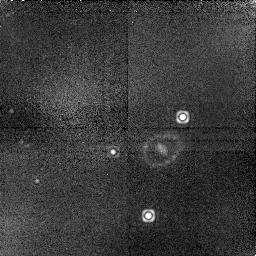
Target: LMC-SN1987A. Instrument: NICMOS/NIC1. Filter: F164N. Exposure: 45 min. Observation ID: n6mi20040

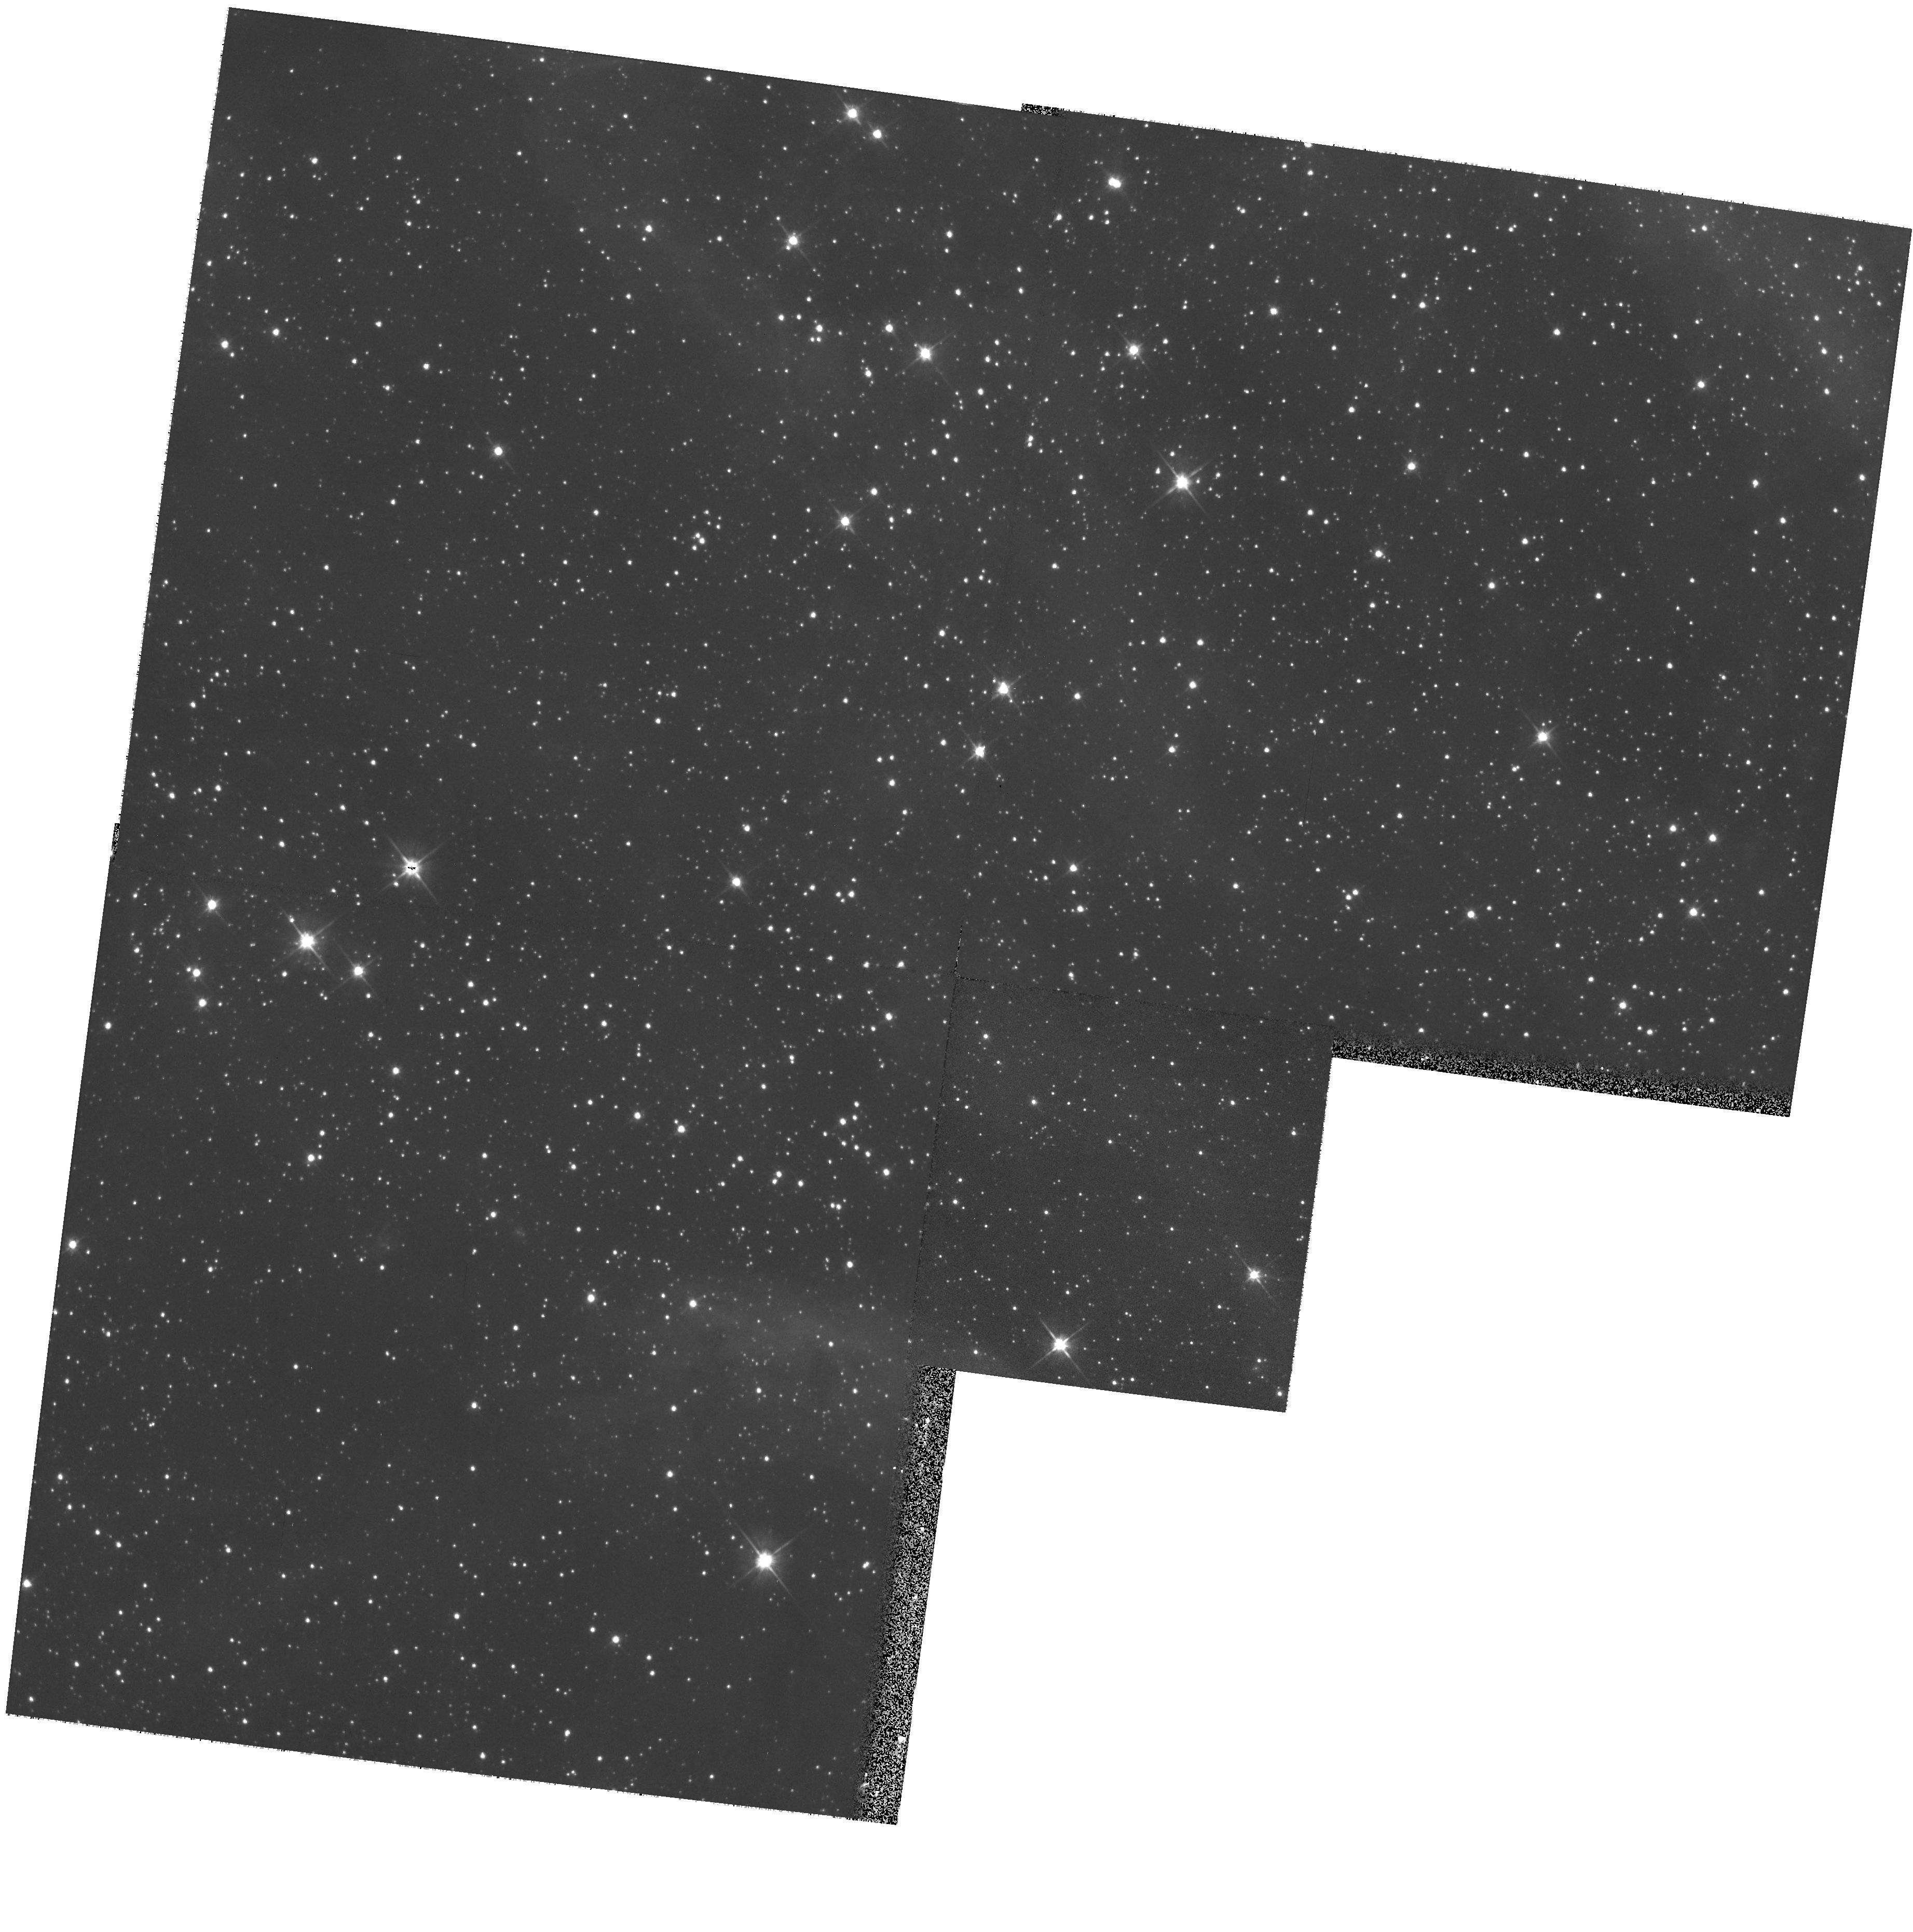
Target: LMC-SN1987A-PAR. Instrument: WFPC2/PC. Filter: F606W. Exposure: 5 min. Observation ID: hst_9428_62_wfpc2_pc_f606w_u6mi62

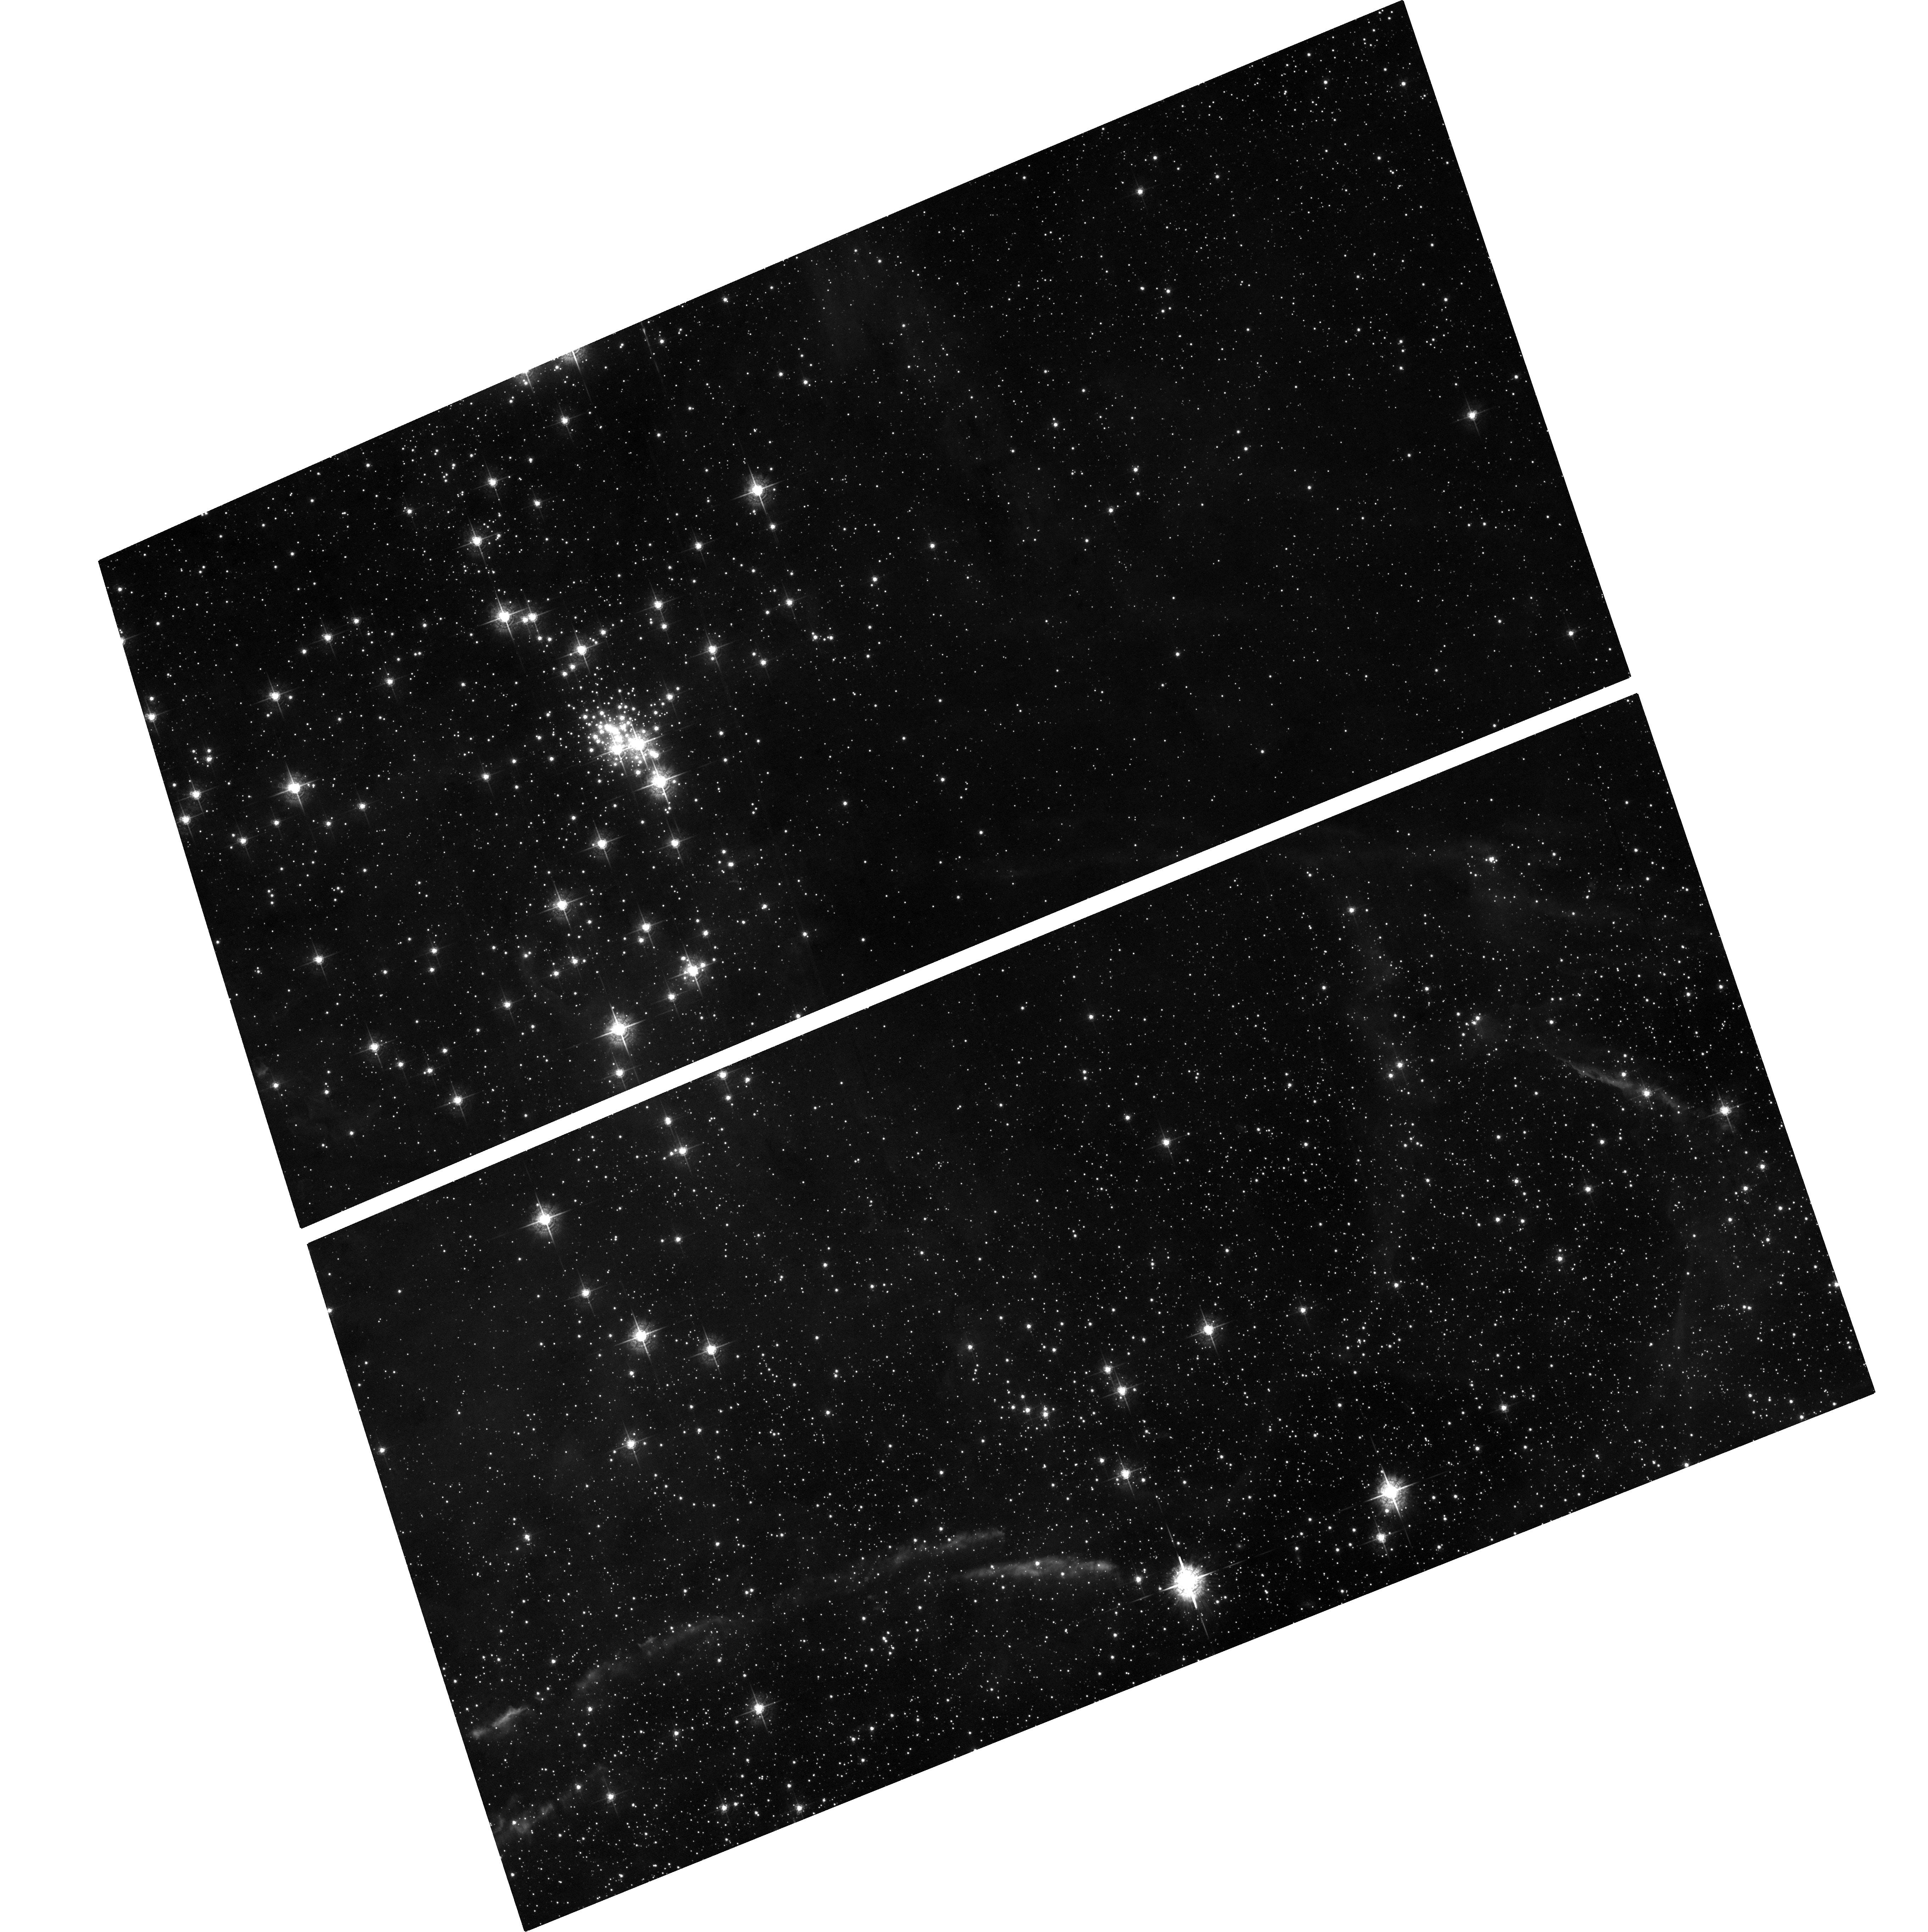
Target: field at RA 83.867°, Dec -69.270°. Instrument: ACS/WFC. Filter: F550M. Exposure: 48 min. Observation ID: hst_9428_10_acs_wfc_f550m_j6mi10

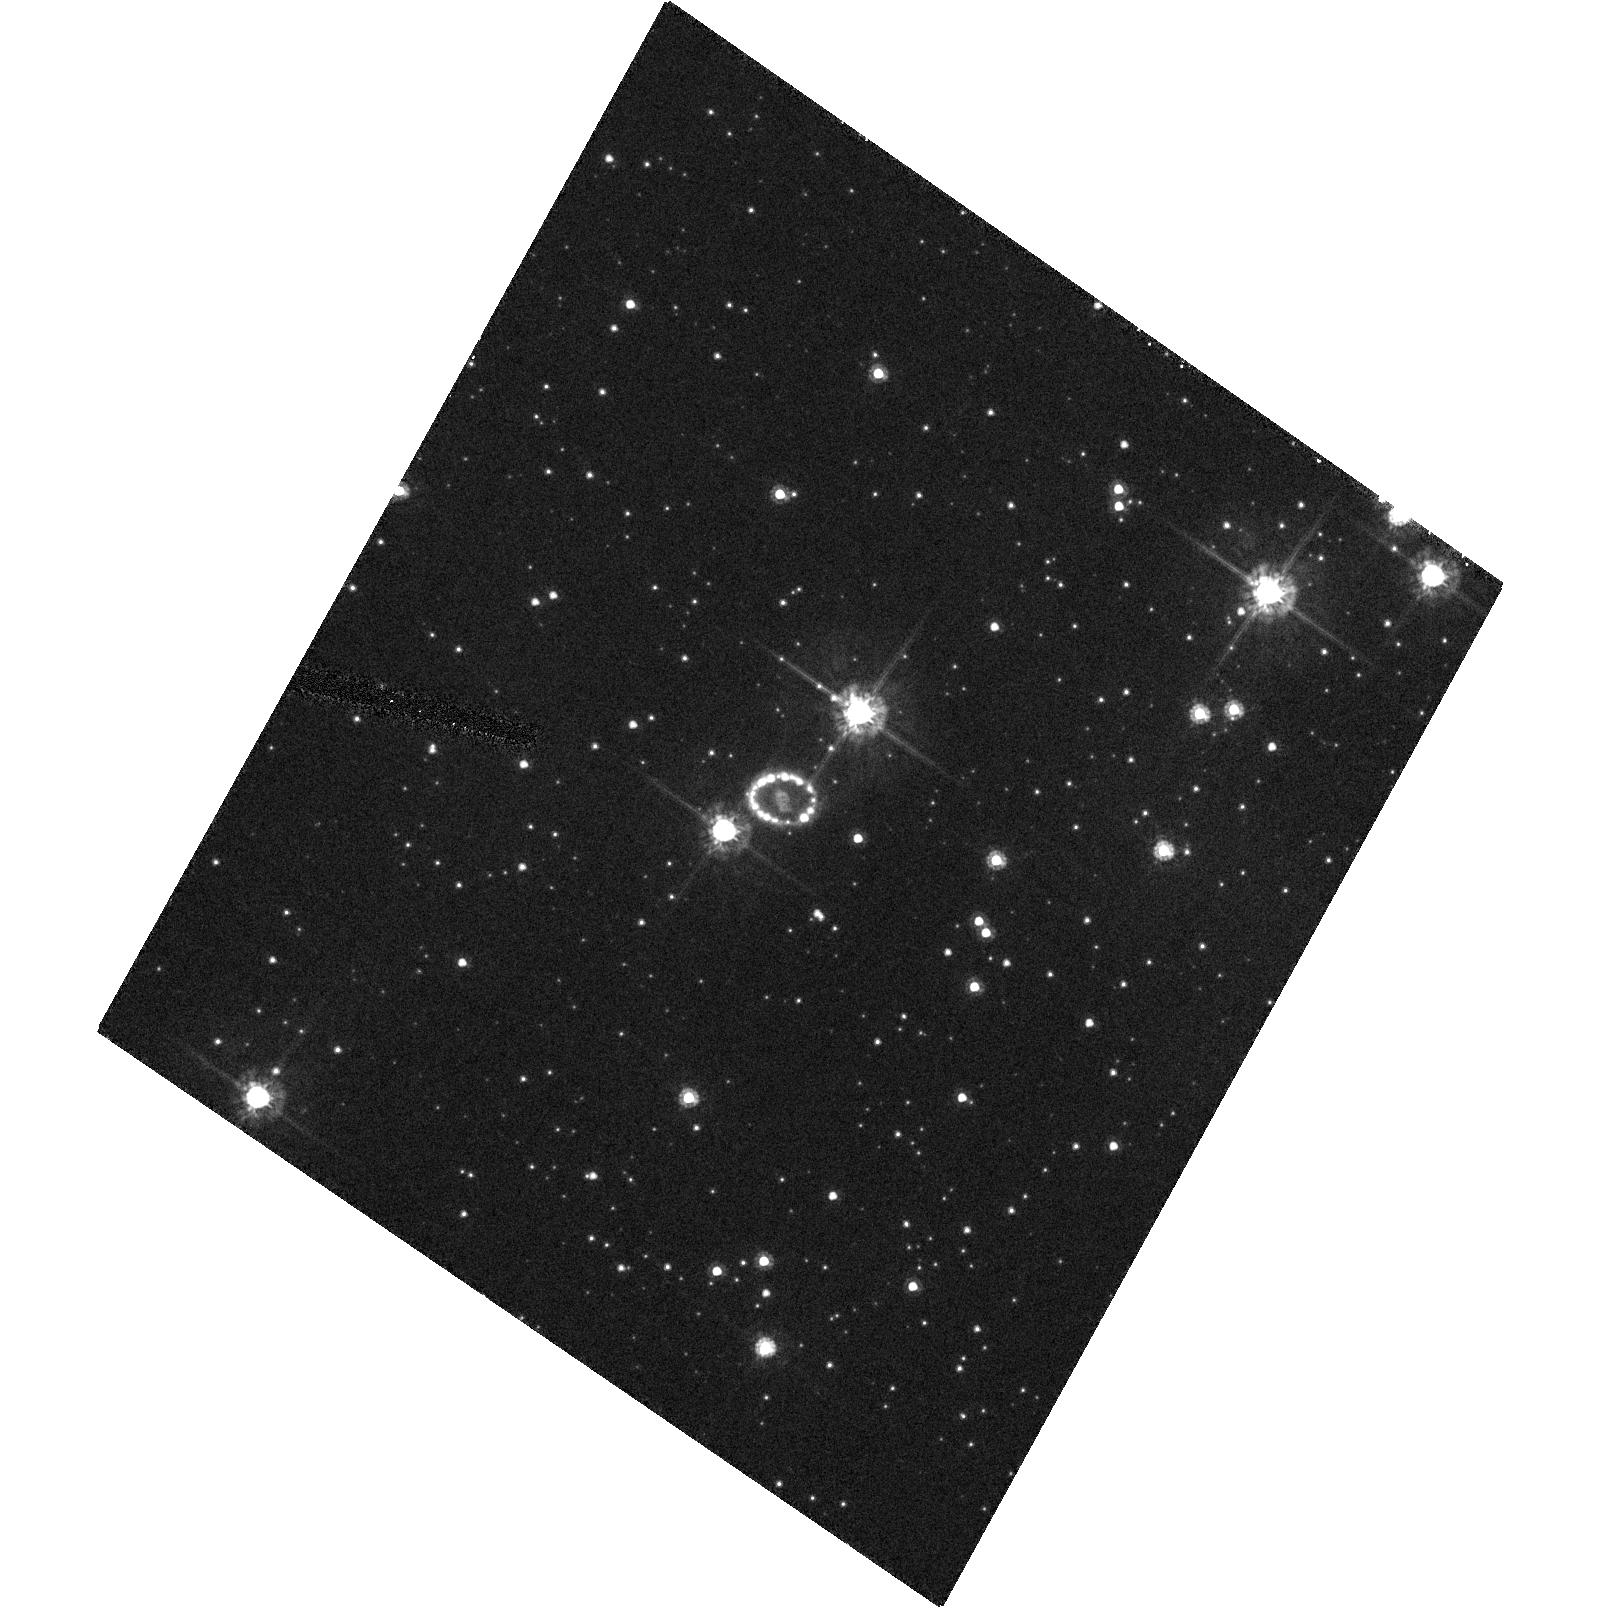
Target: LMC-SN1987A. Instrument: ACS/HRC. Filter: F555W. Exposure: 8 min. Observation ID: hst_9428_15_acs_hrc_f555w_j6mi15

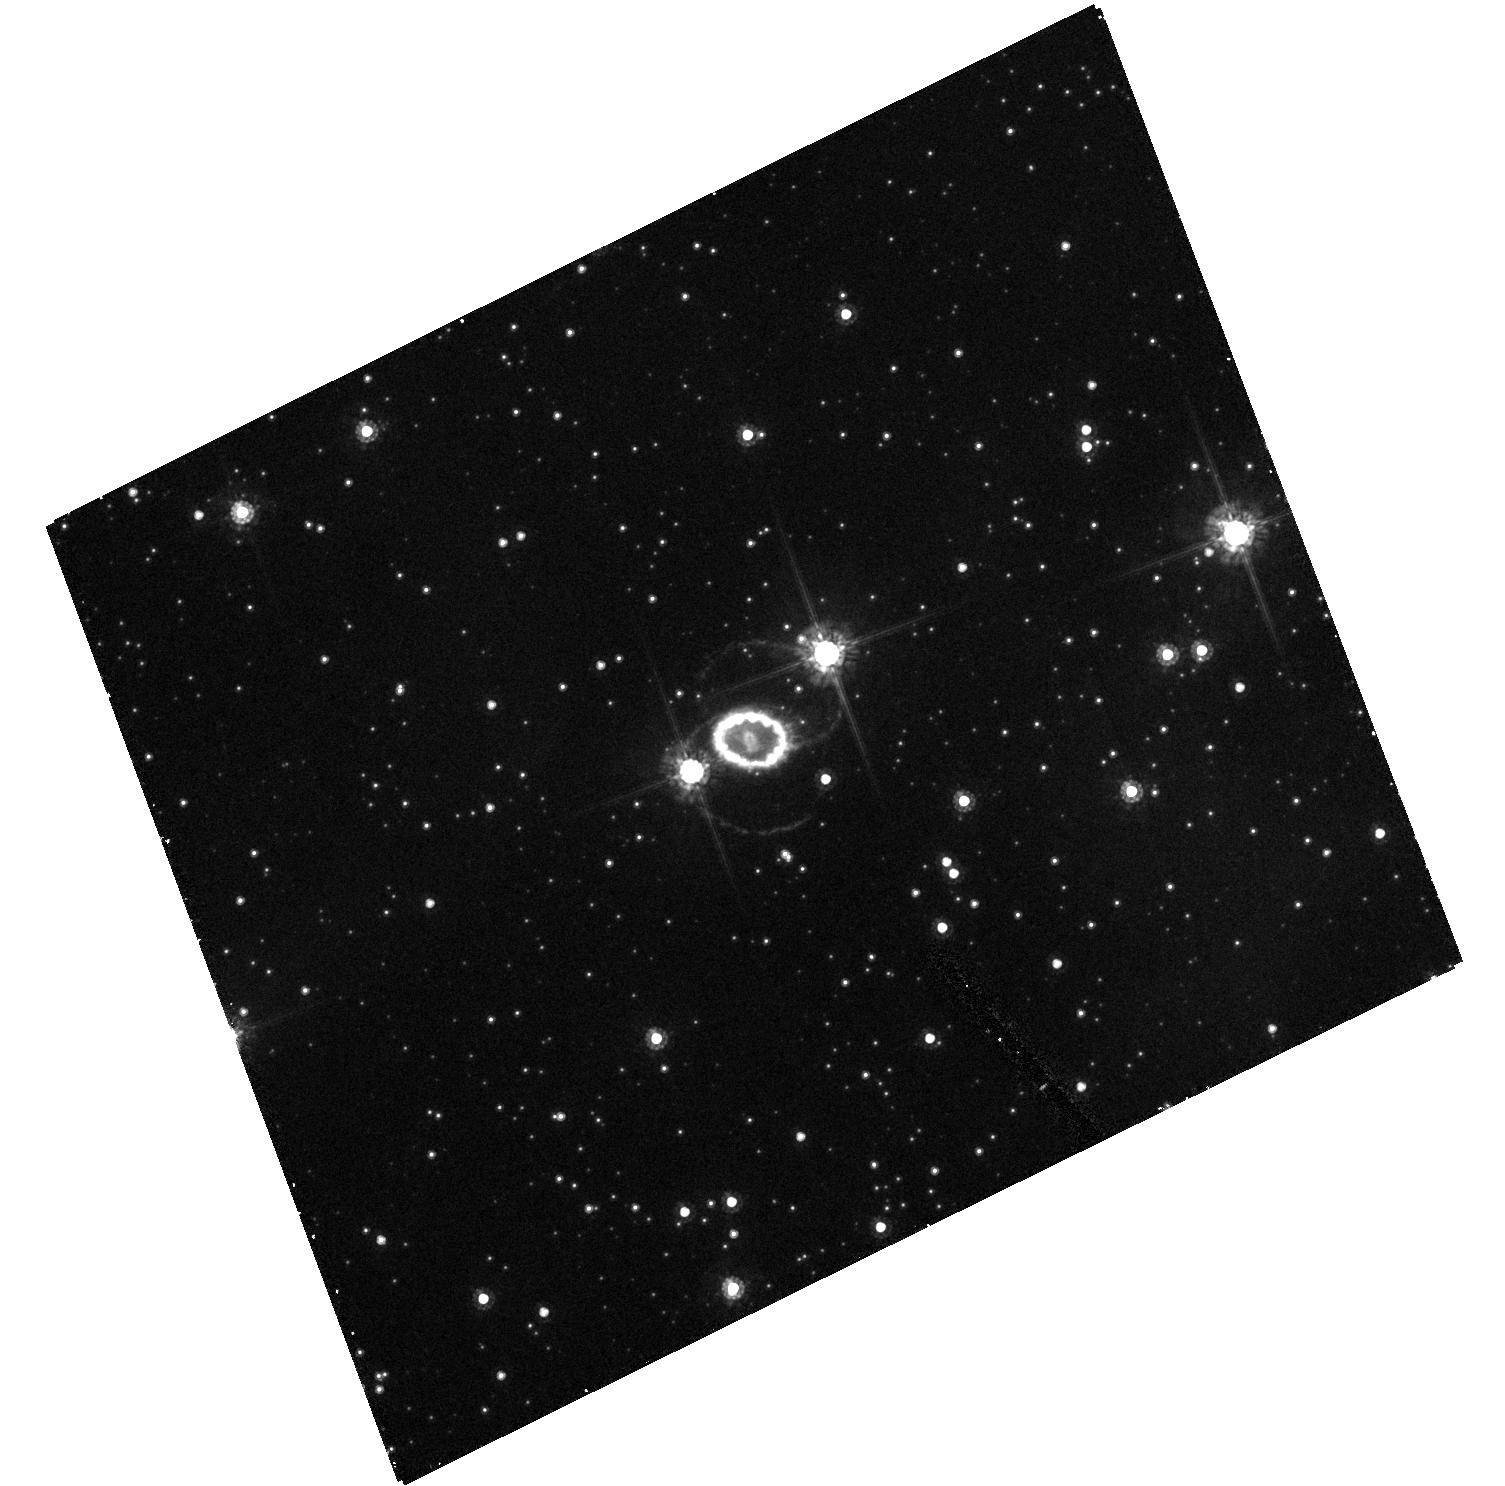
Target: LMC-SN1987A. Instrument: ACS/HRC. Filter: F625W. Exposure: 13 min. Observation ID: hst_9428_10_acs_hrc_f625w_j6mi10

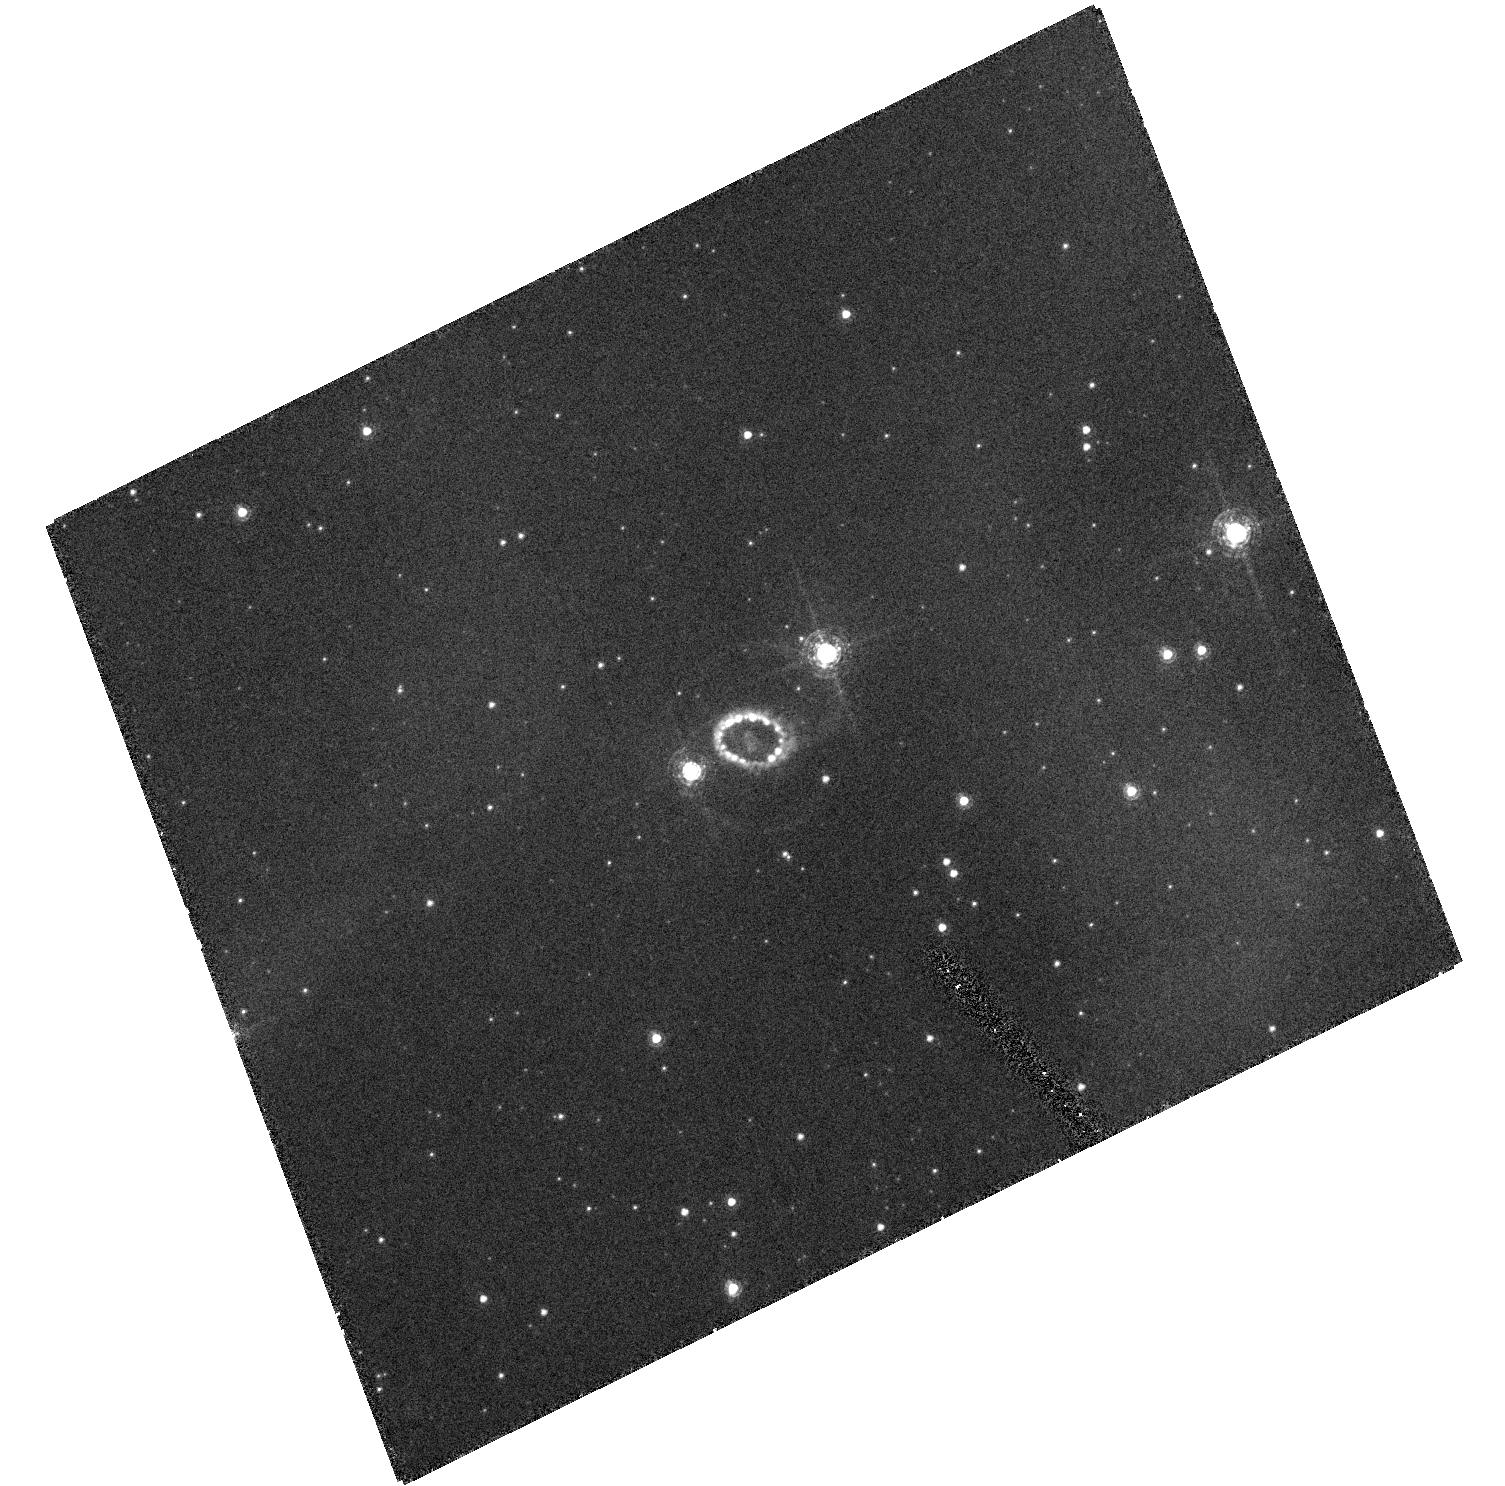
Target: LMC-SN1987A. Instrument: ACS/HRC. Filter: F502N. Exposure: 1.1 h. Observation ID: hst_9428_10_acs_hrc_f502n_j6mi10

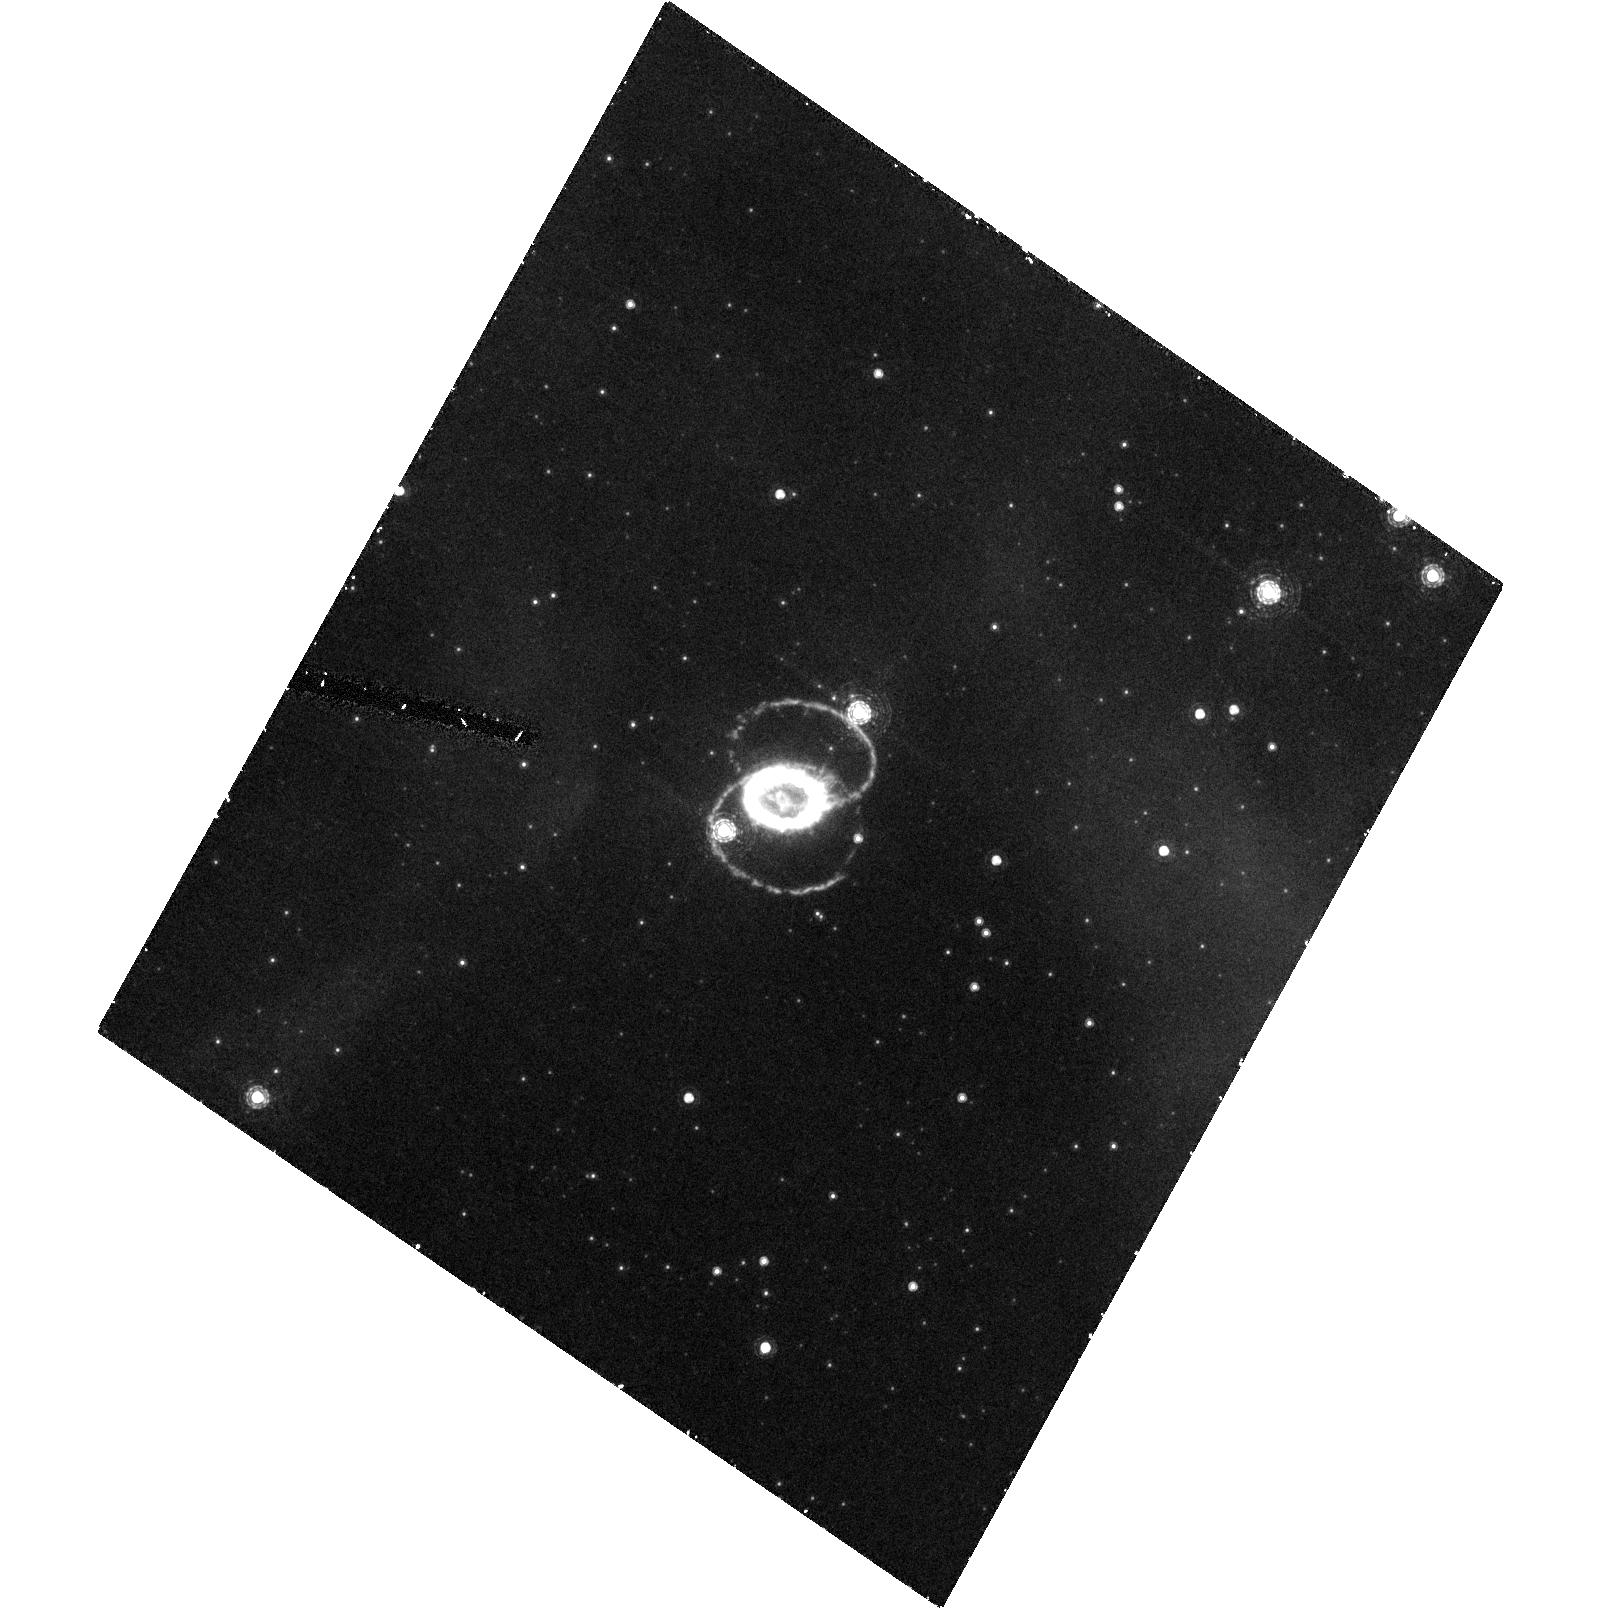
Target: LMC-SN1987A. Instrument: ACS/HRC. Filter: F658N. Exposure: 47 min. Observation ID: hst_9428_15_acs_hrc_f658n_j6mi15

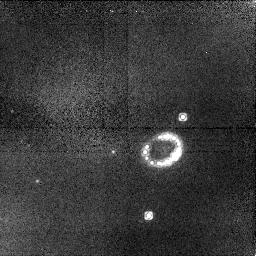
Target: LMC-SN1987A. Instrument: NICMOS/NIC1. Filter: F108N. Exposure: 45 min. Observation ID: n6mi20010

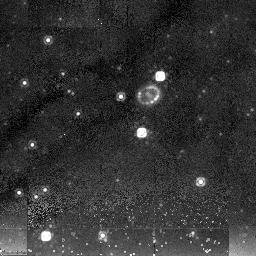
Target: LMC-SN1987A. Instrument: NICMOS/NIC2. Filter: F205W. Exposure: 30 min. Observation ID: n6mi20050

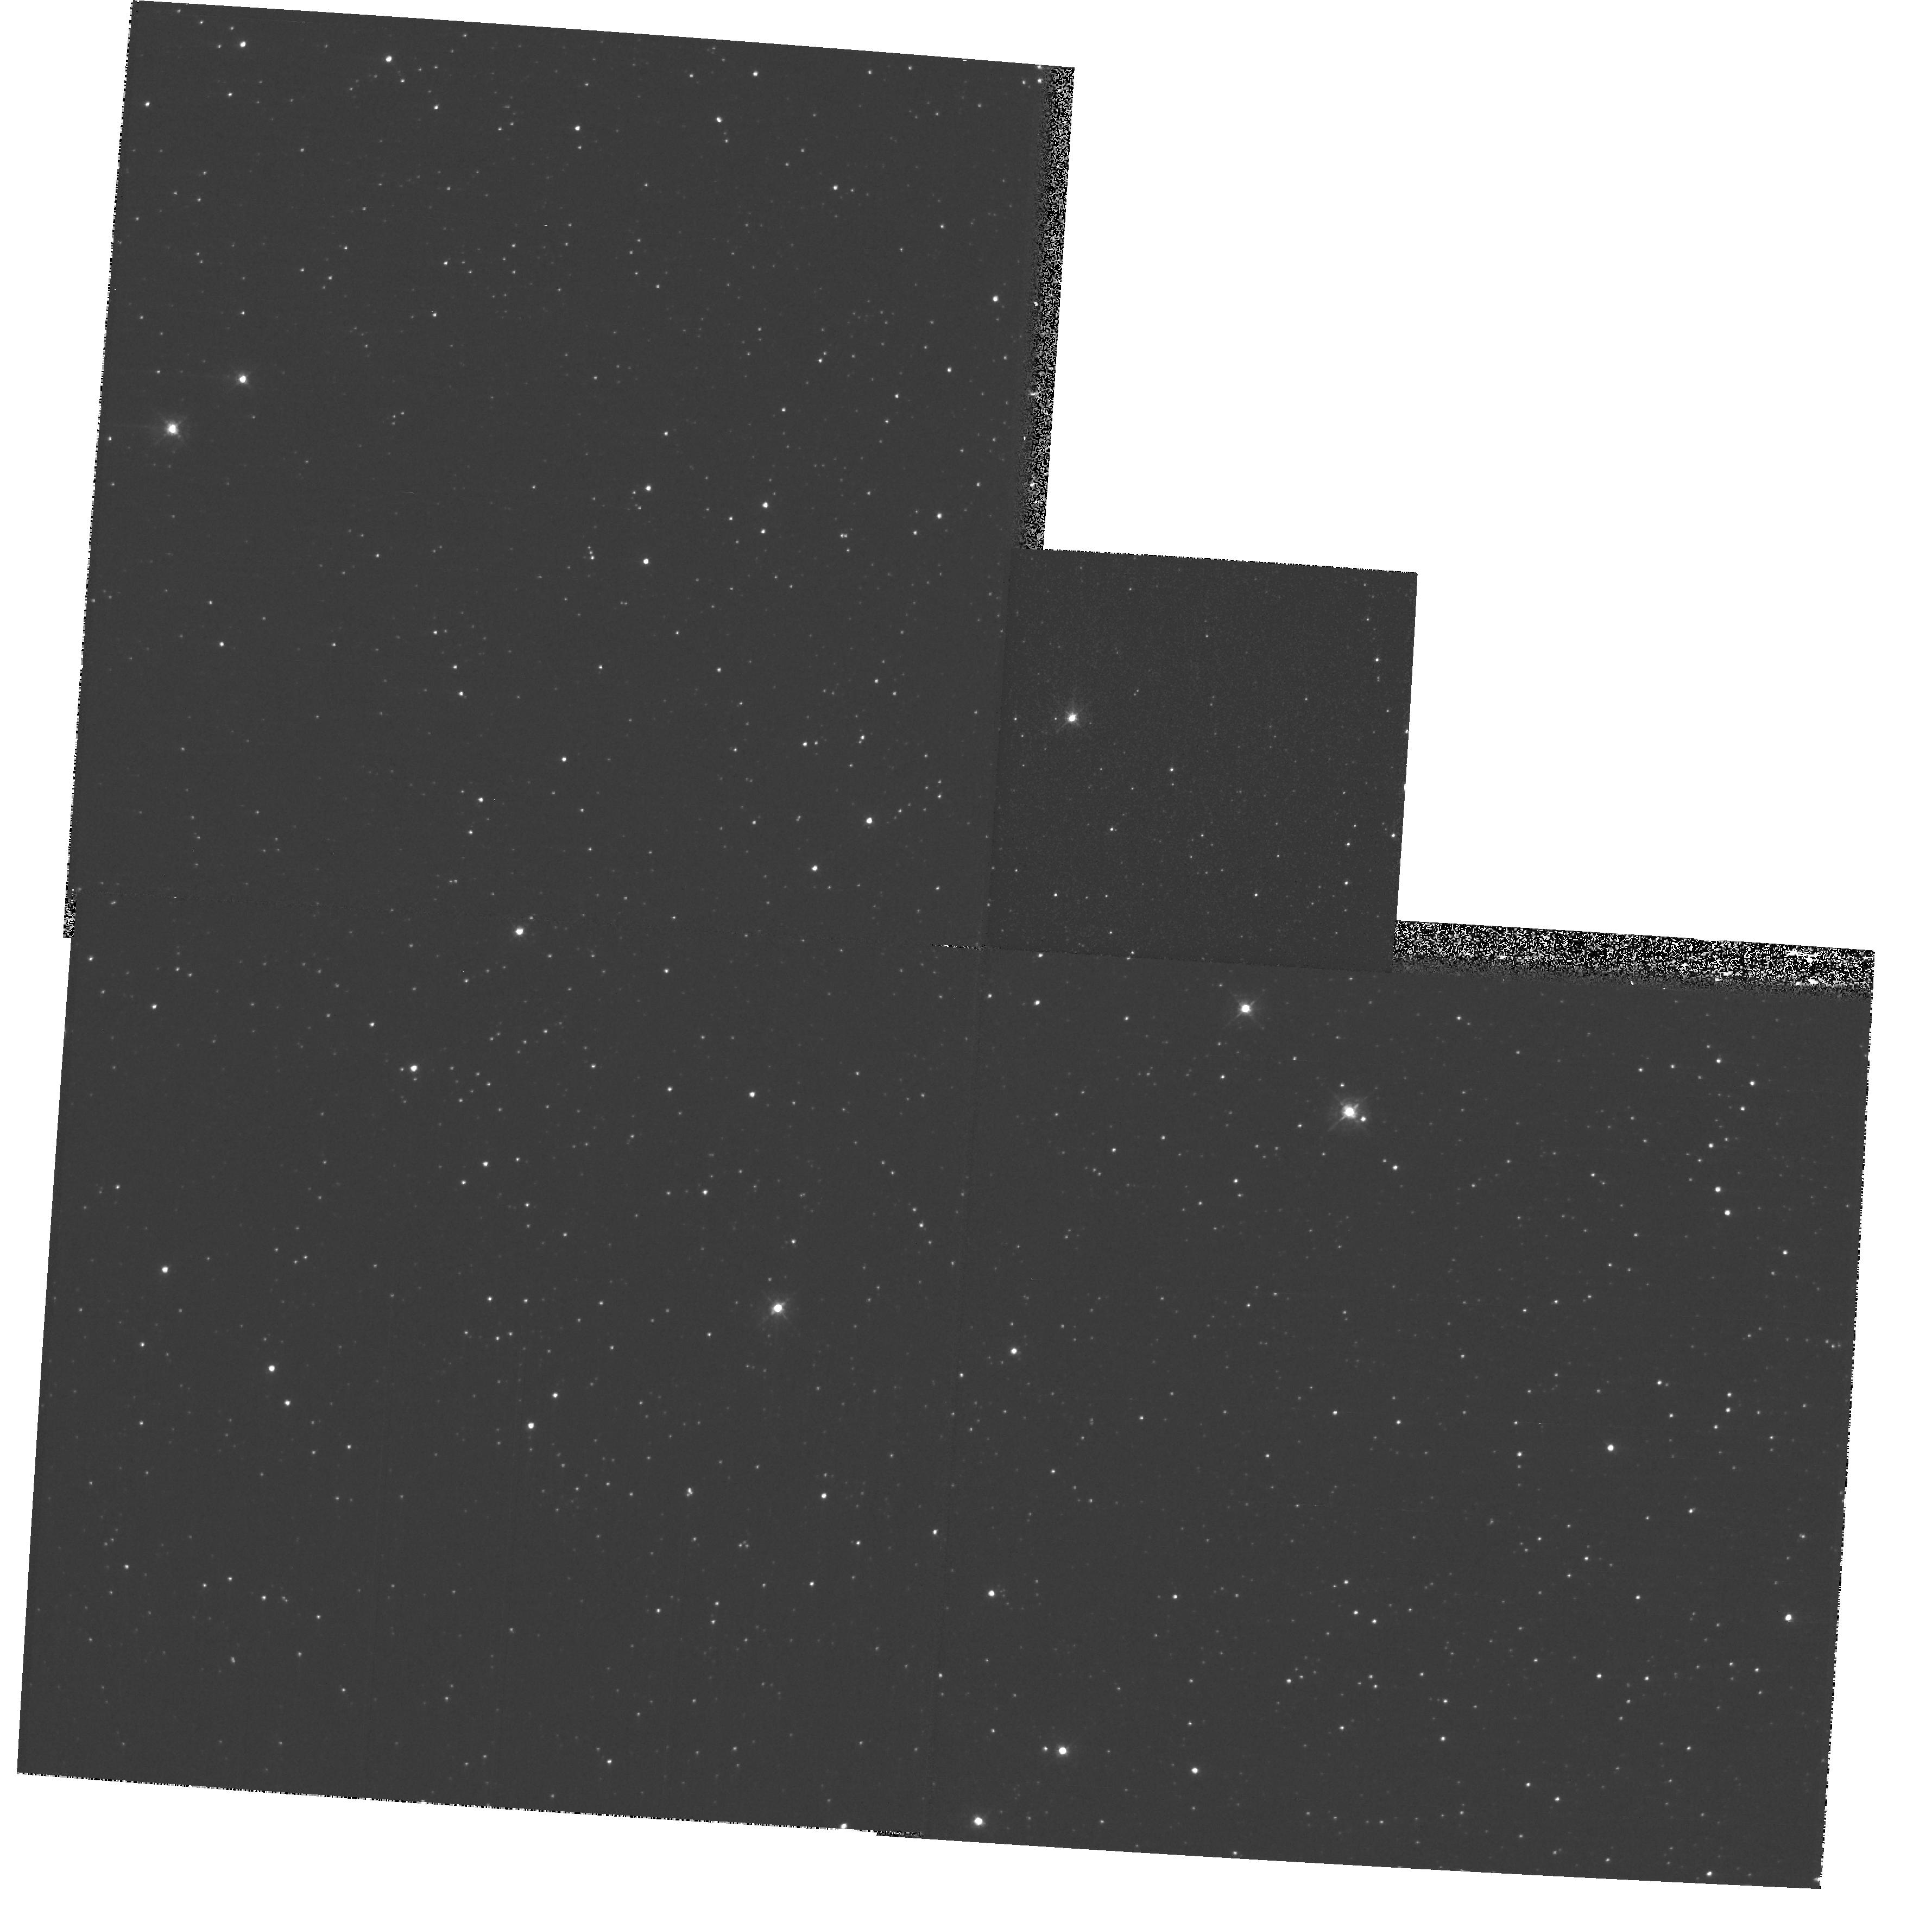
Target: LMC-SN1987A-PAR. Instrument: WFPC2/PC. Filter: F439W. Exposure: 10 min. Observation ID: hst_9428_30_wfpc2_pc_f439w_u6mi30

SINS:  The Supernova INtensive Study-- Cycle 11 (PI: Kirshner, Robert P.)

Supernovae create the chemical history of the Universe, energize the interstellar gas, form the spine of the extragalactic distance scale, and provide the only direct evidence for an accelerating universe. SINS is a program to study supernovae, near and far. HST is the perfect match in field and scale for spatially-resolved observations of SN 1987A. There, a violent encounter between the fast-moving debris and the stationary inner ring is well underway. Monitoring this interaction will help solve the riddles of stellar evolution posed by the enigmatic three-ring system of SN 1987A. Our UV observations of Ly-Alpha emission reveal a remarkable reverse shock that provides a unique laboratory for studying fast shocks and a powerful tool for dissecting the structure of the vanished star. For more distant events, we propose Target-of-Opportunity observations. In addition to one bright new supernova in Cycle 11 discovered by any search at any time, we propose to discover two supernovae for study in the ultraviolet at times specificed in advance, using the Lick Observatory Supernova Search. SINS will study the historic SN 1987A, explore UV emission from supernovae, and press late-time observations of supernovae into uncharted territory of infrared catastrophes, light echos, and stellar remnants.